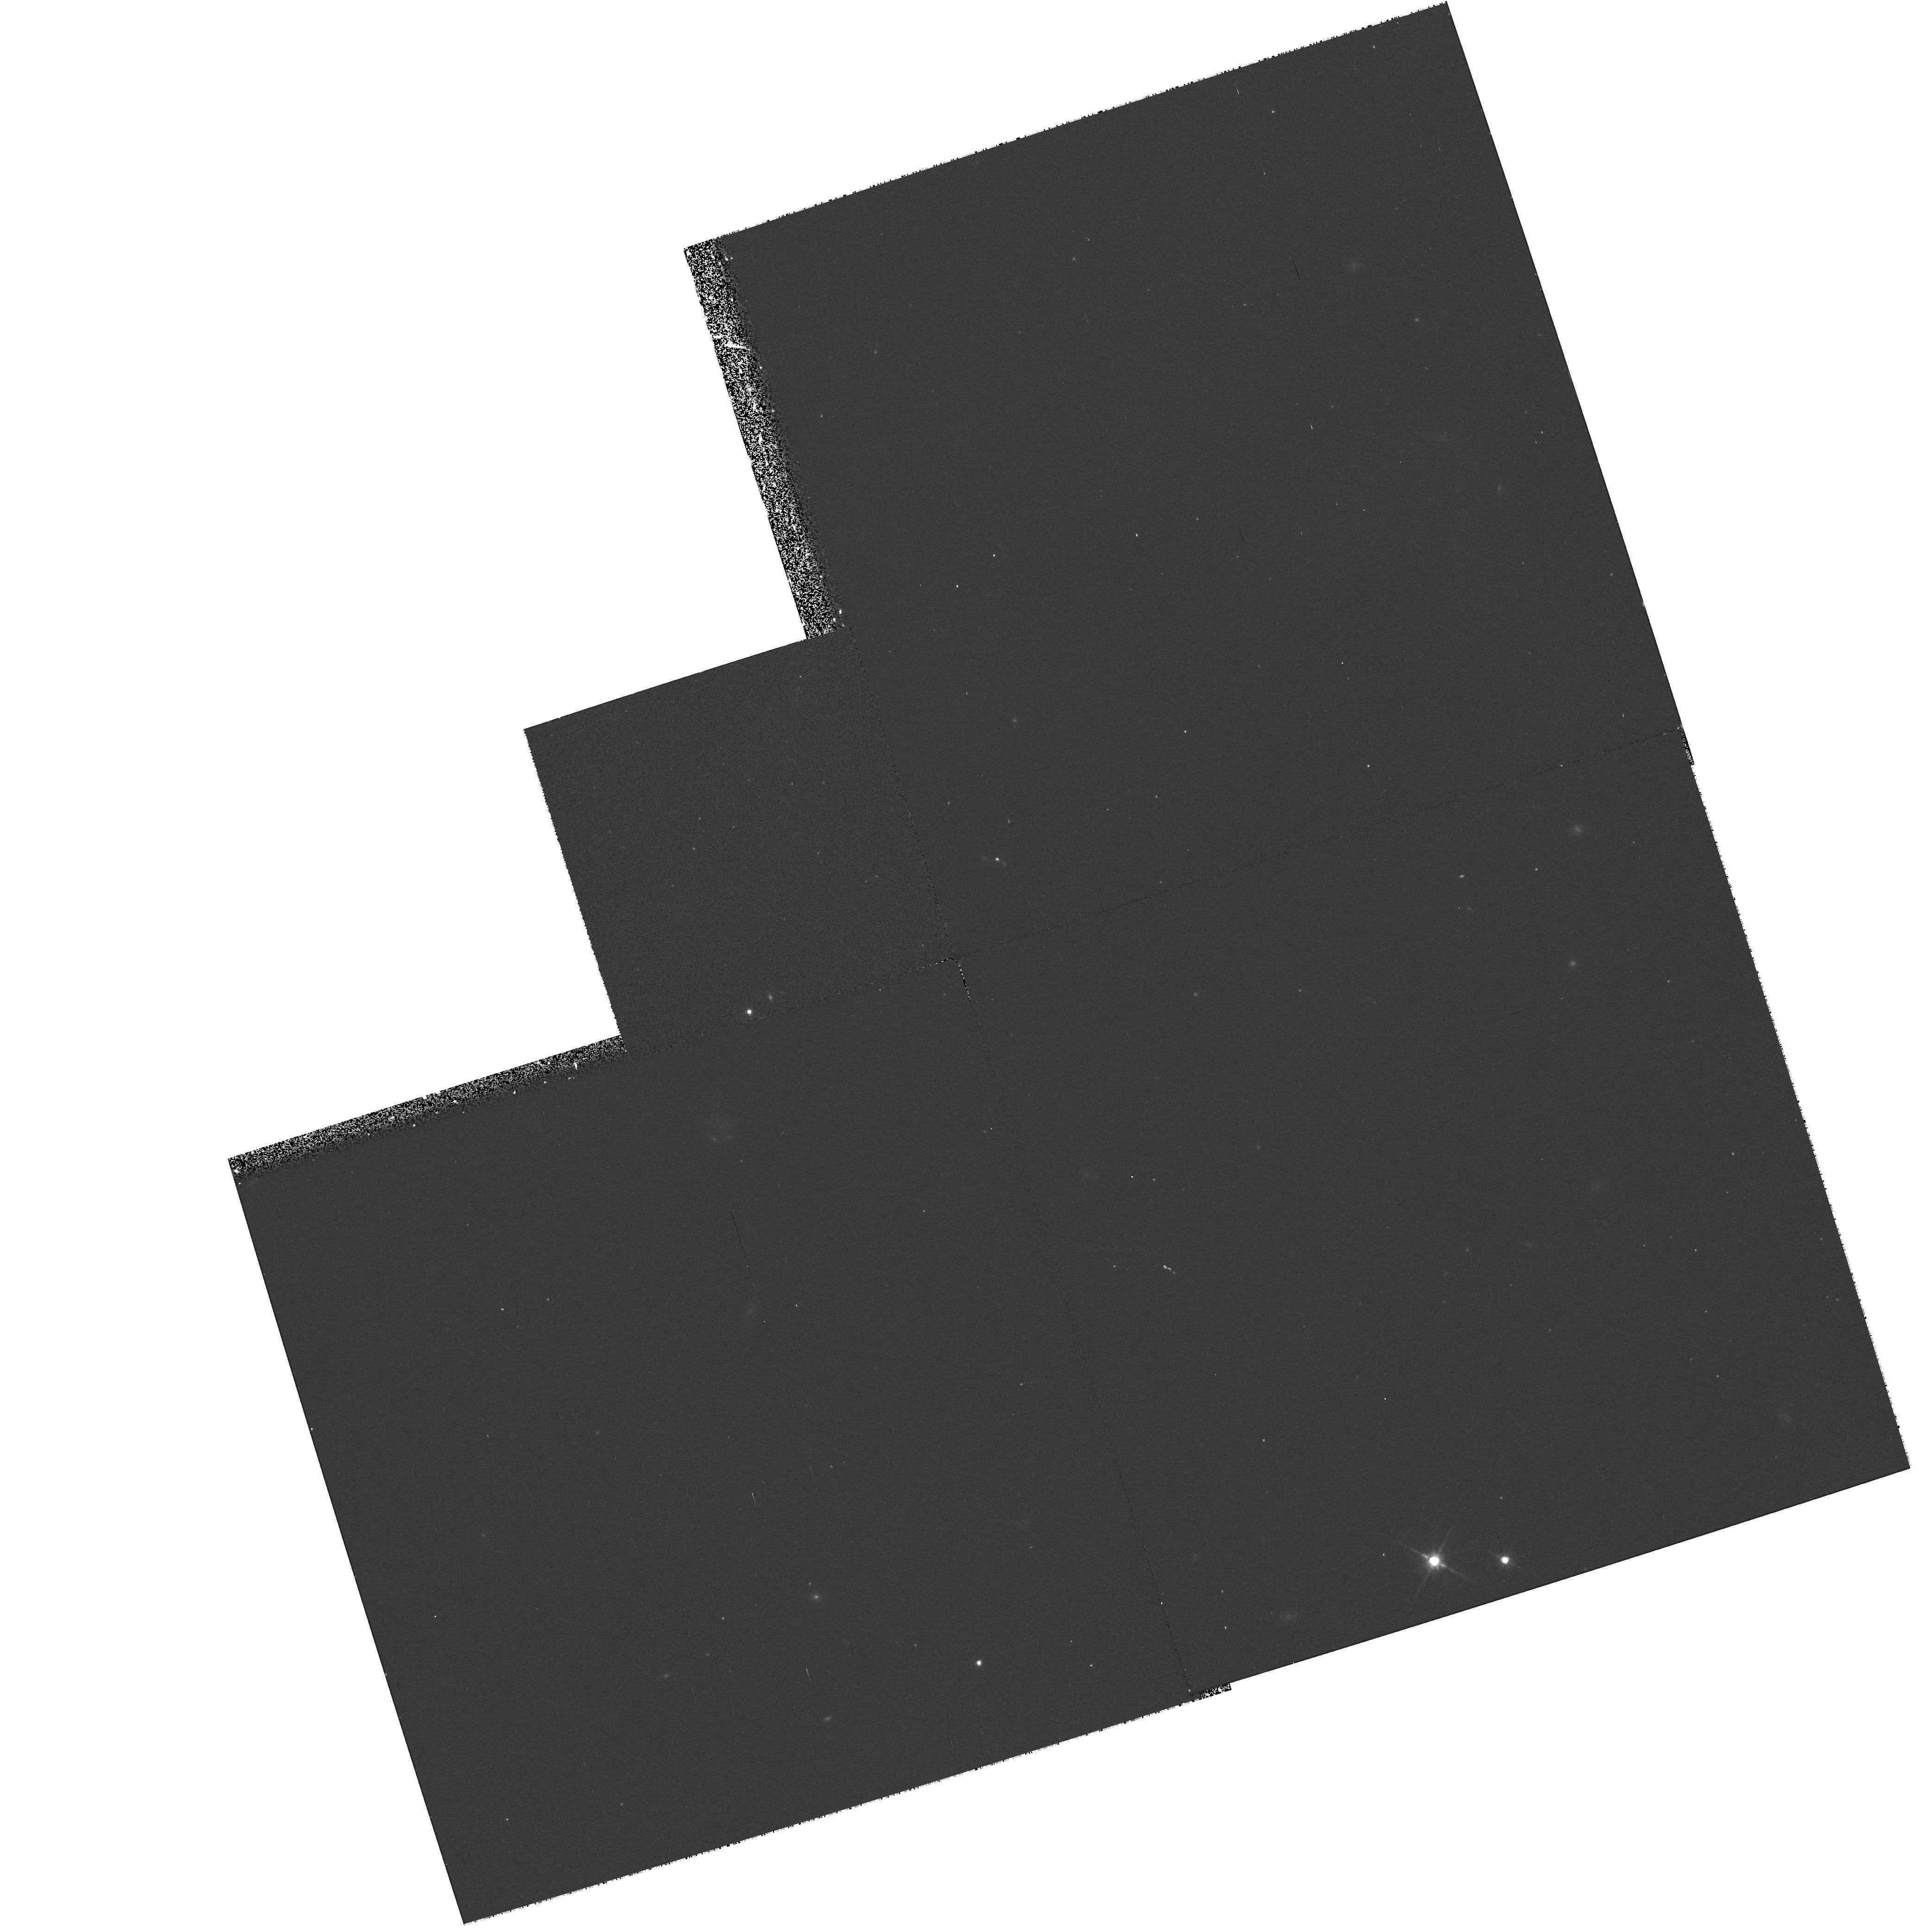
Target: NEB-011548+164137
Instrument: WFPC2/PC
Filter: F814W
Exposure: 17 min
Observation ID: hst_7384_32_wfpc2_pc_f814w_u42u32

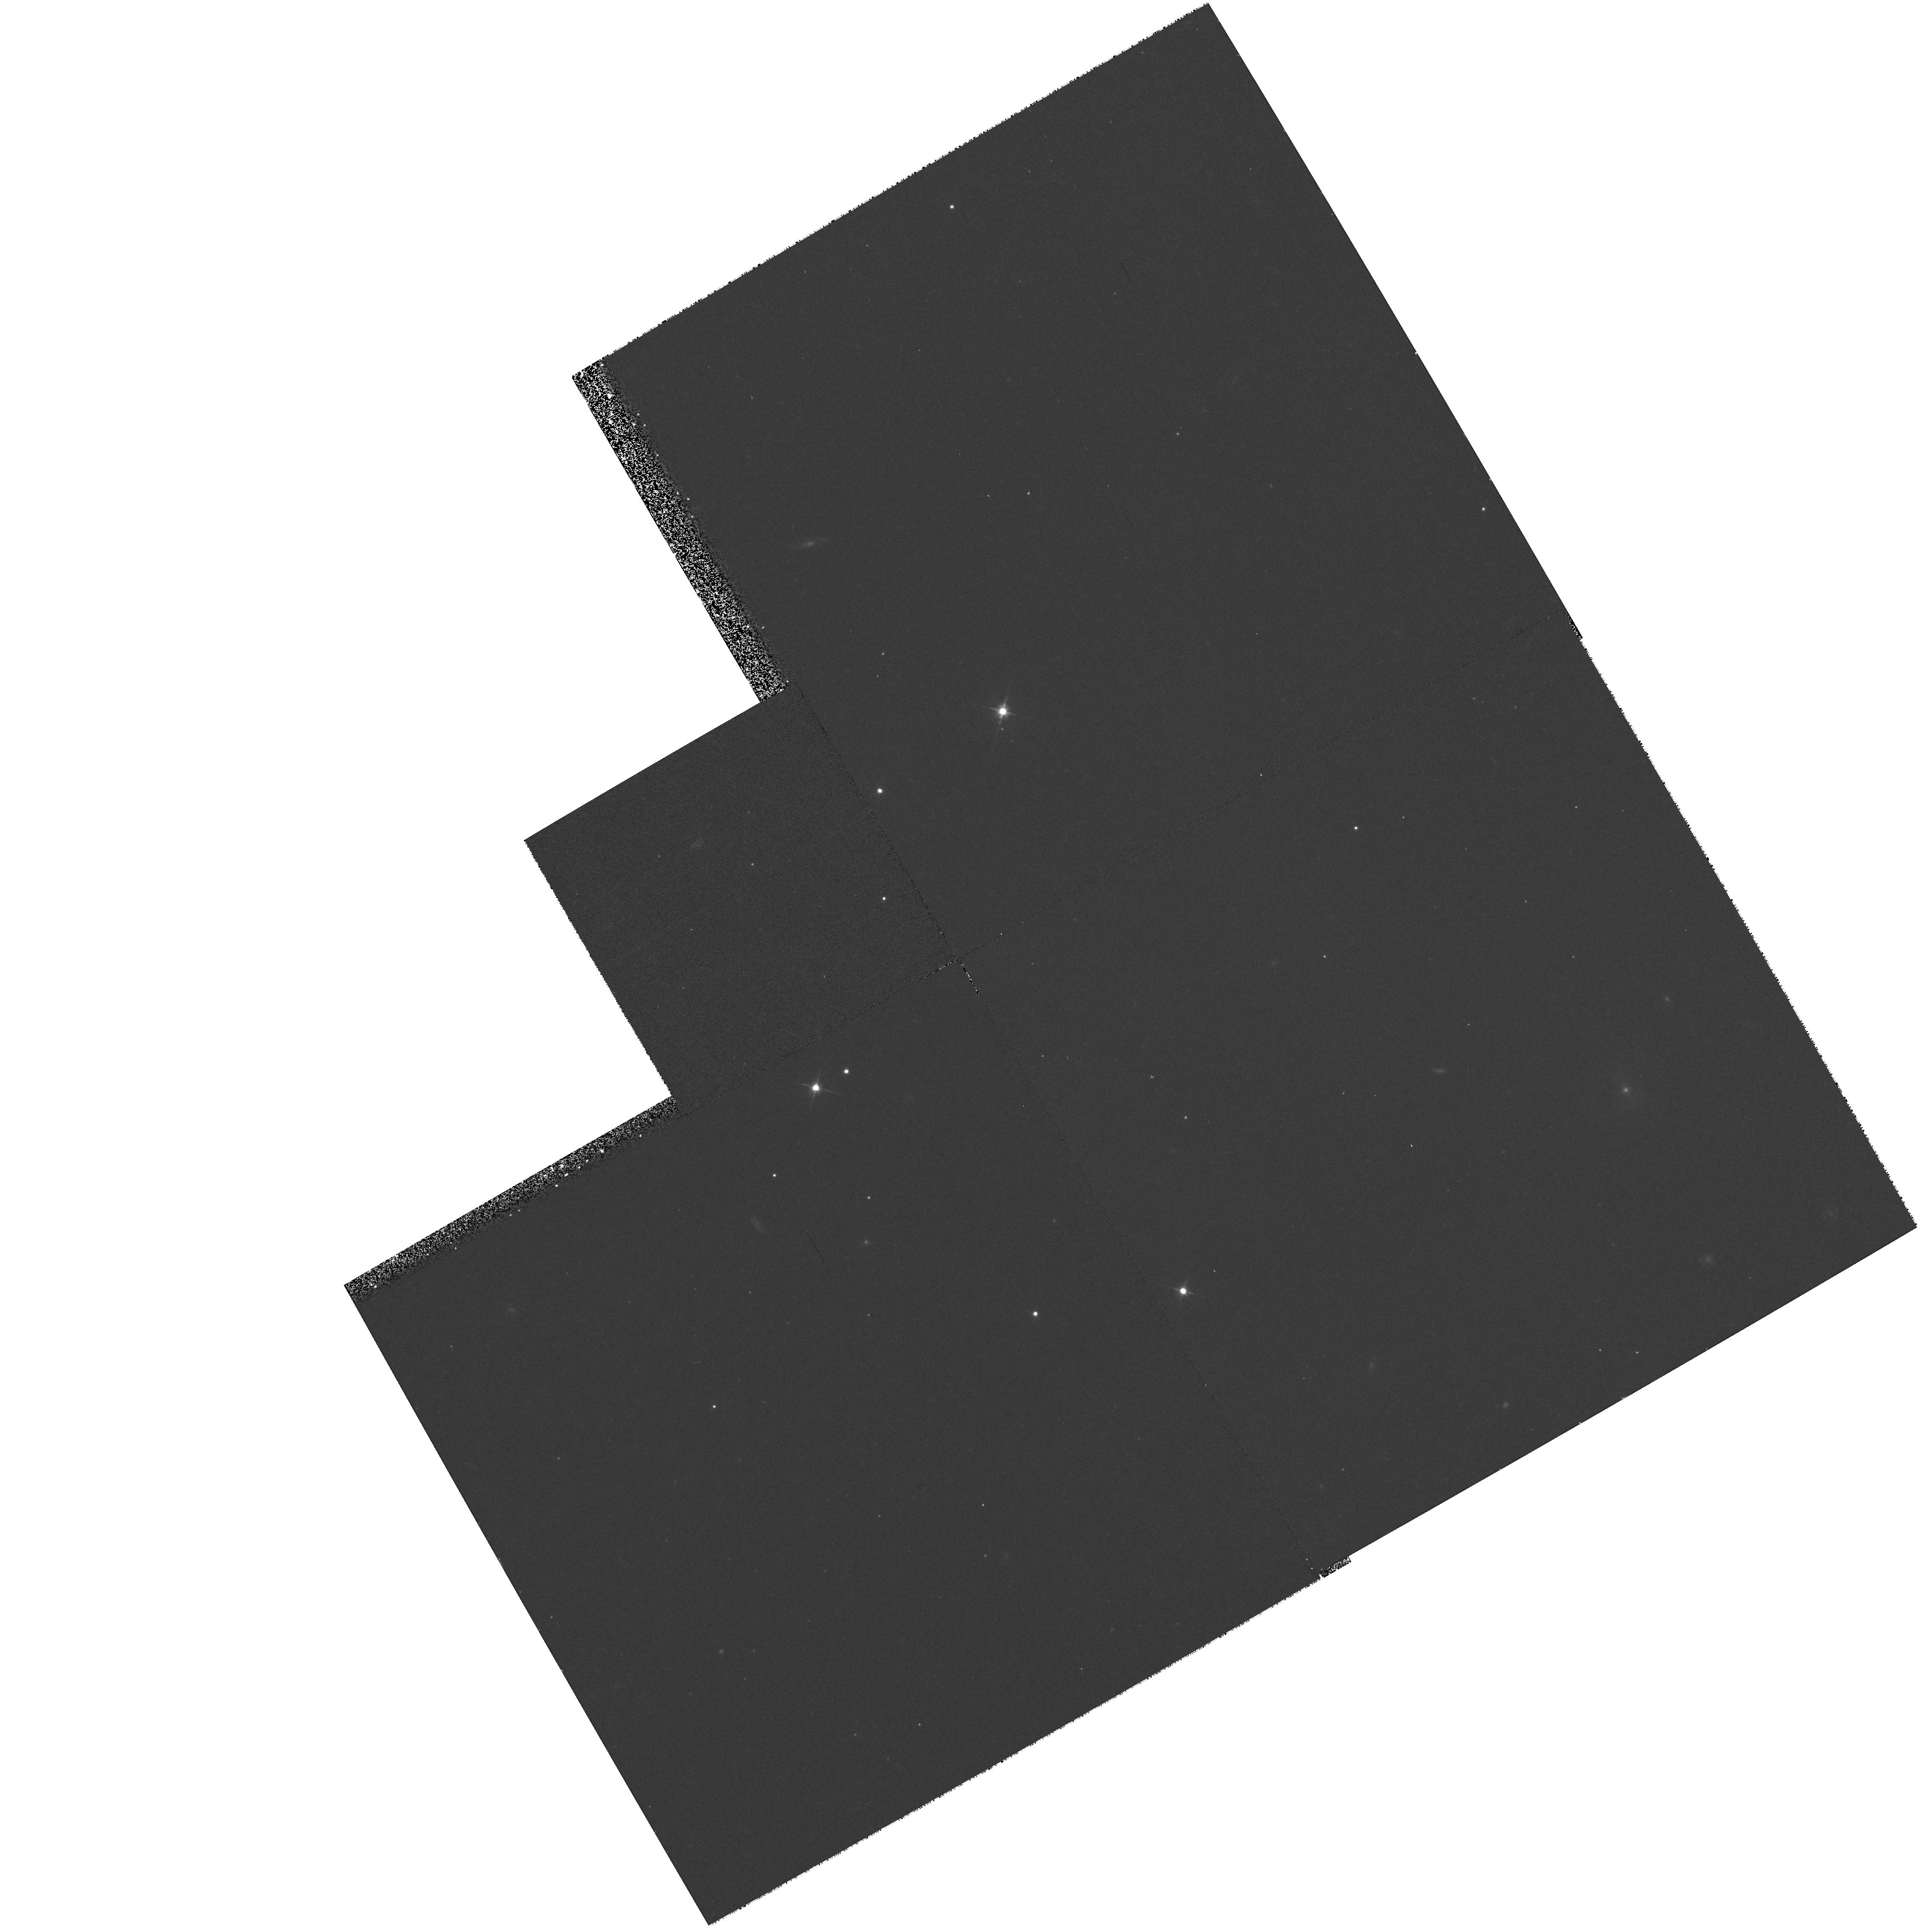
Target: NEB-220617-032910
Instrument: WFPC2/PC
Filter: F606W
Exposure: 17 min
Observation ID: hst_7384_27_wfpc2_pc_f606w_u42u27

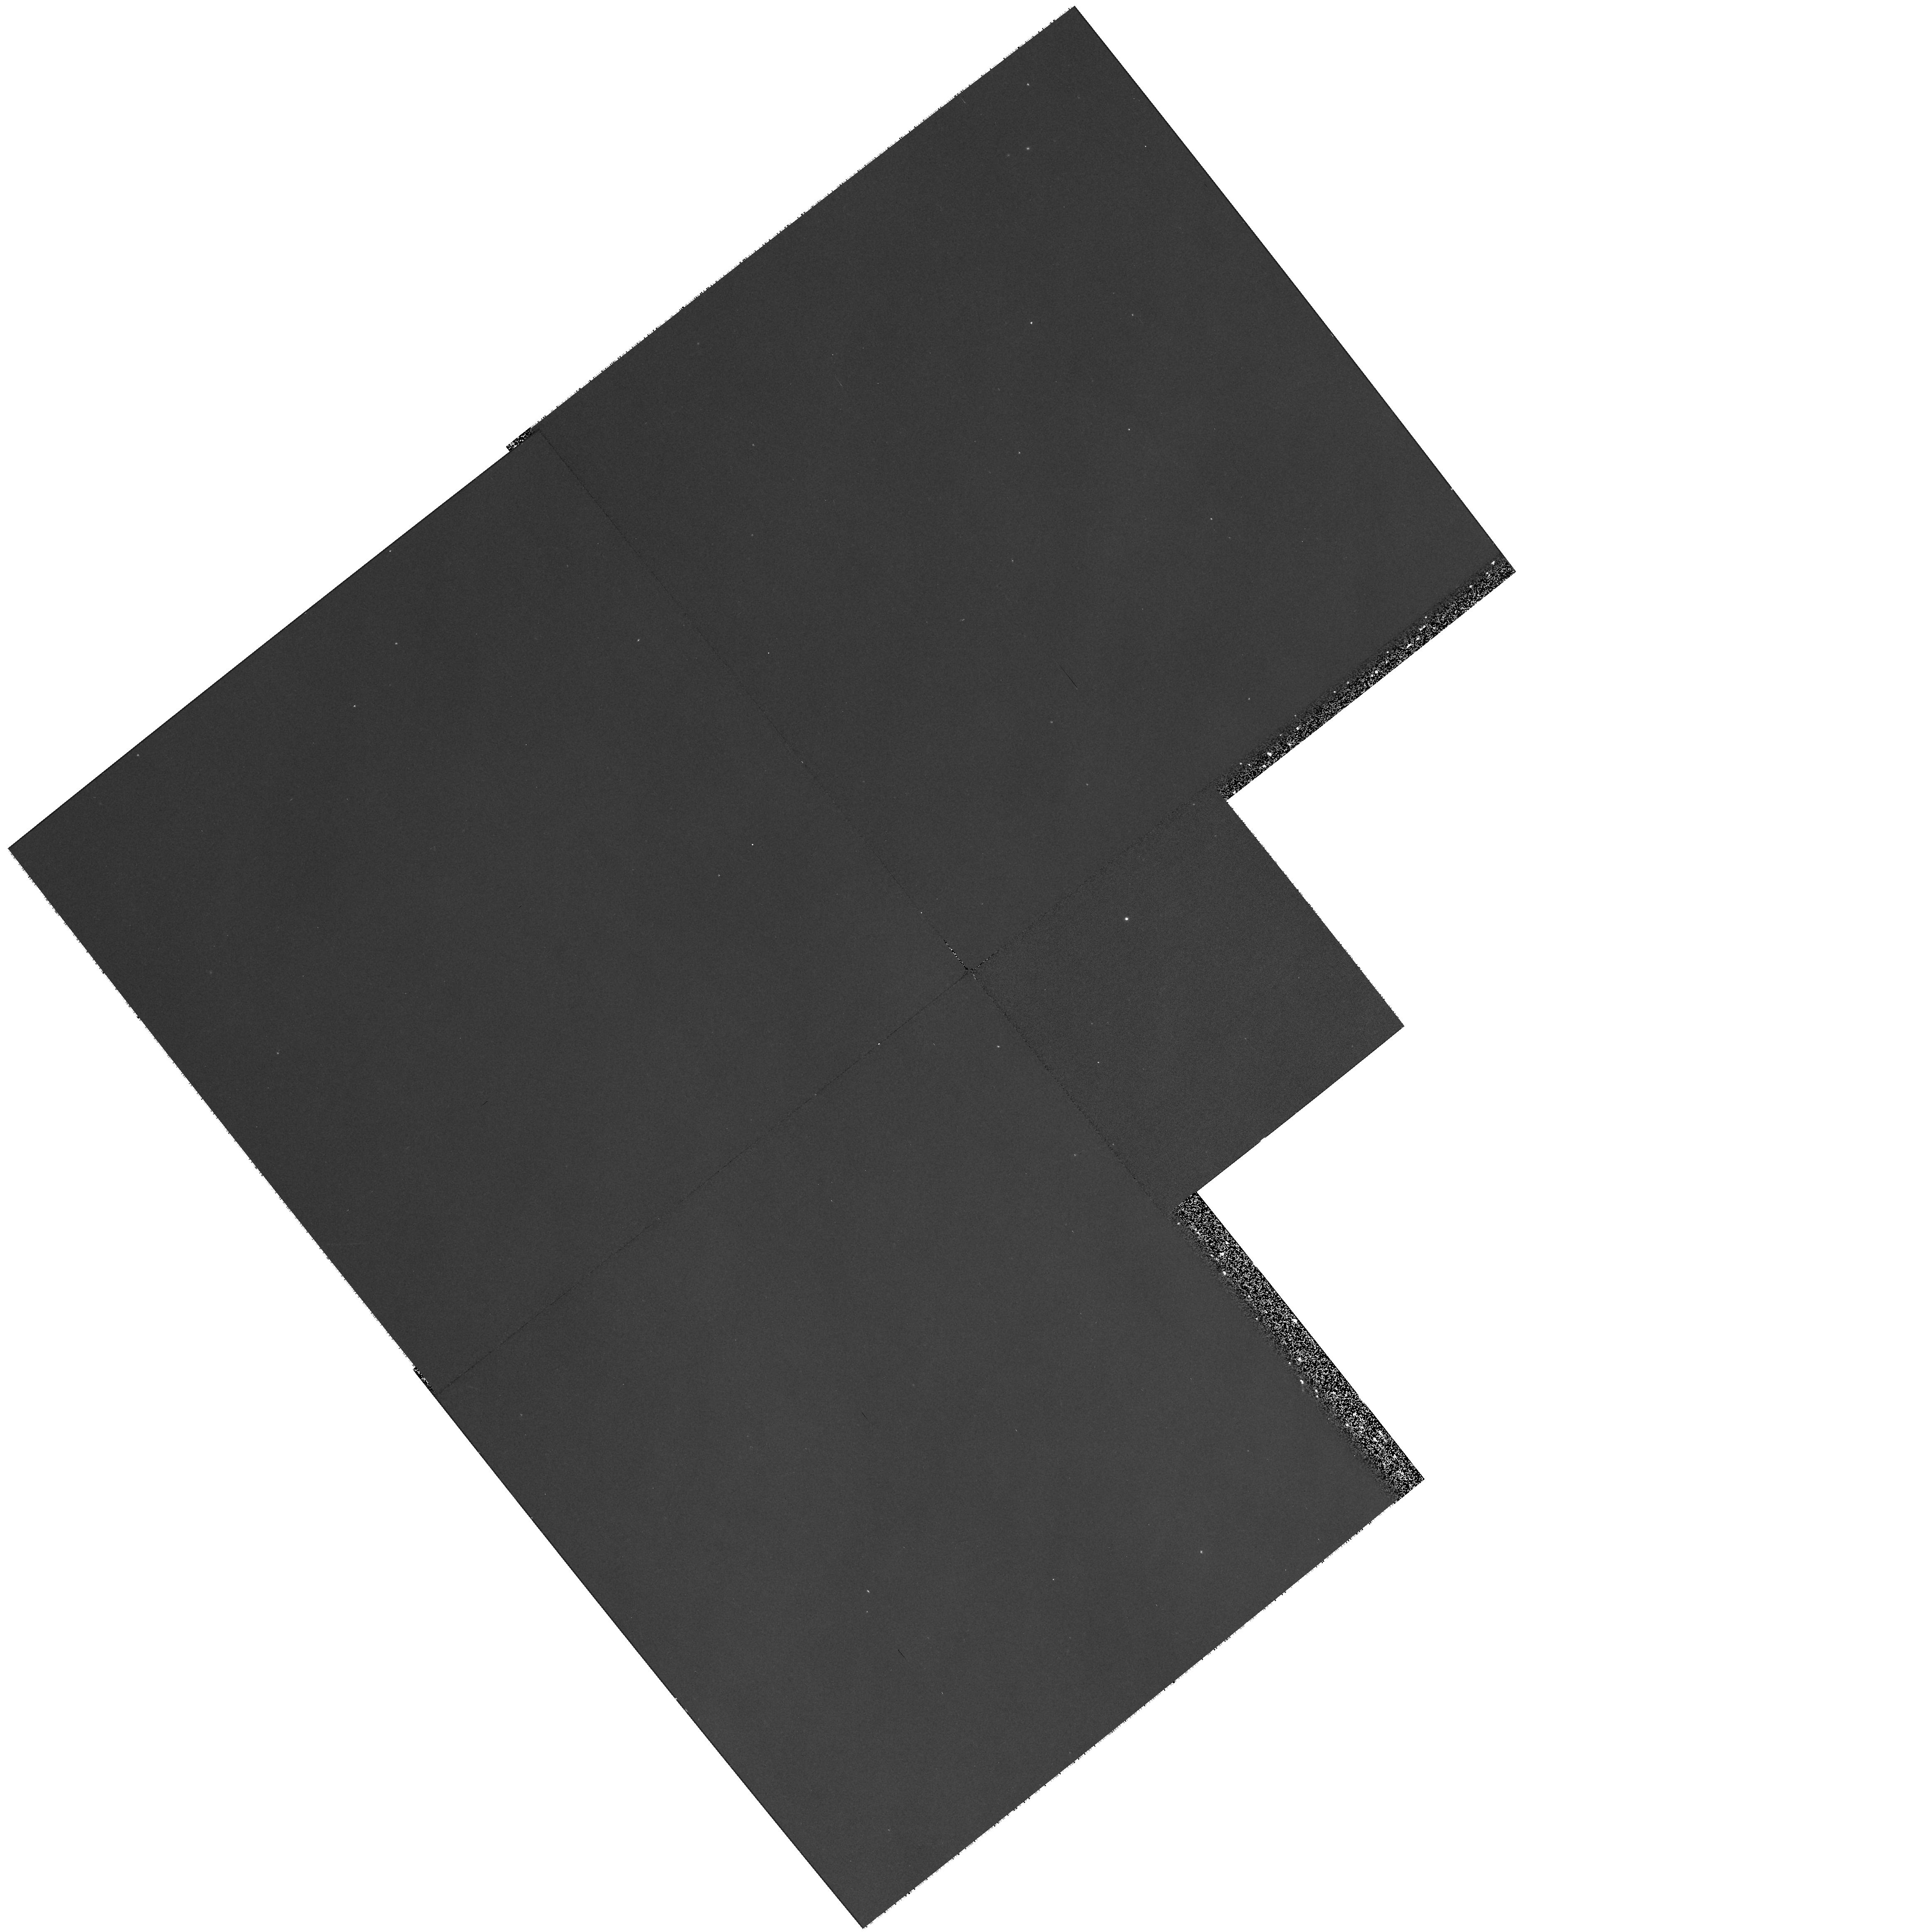
Target: NEB-162539-242708
Instrument: WFPC2/PC
Filter: F606W
Exposure: 17 min
Observation ID: hst_7384_70_wfpc2_pc_f606w_u42u70

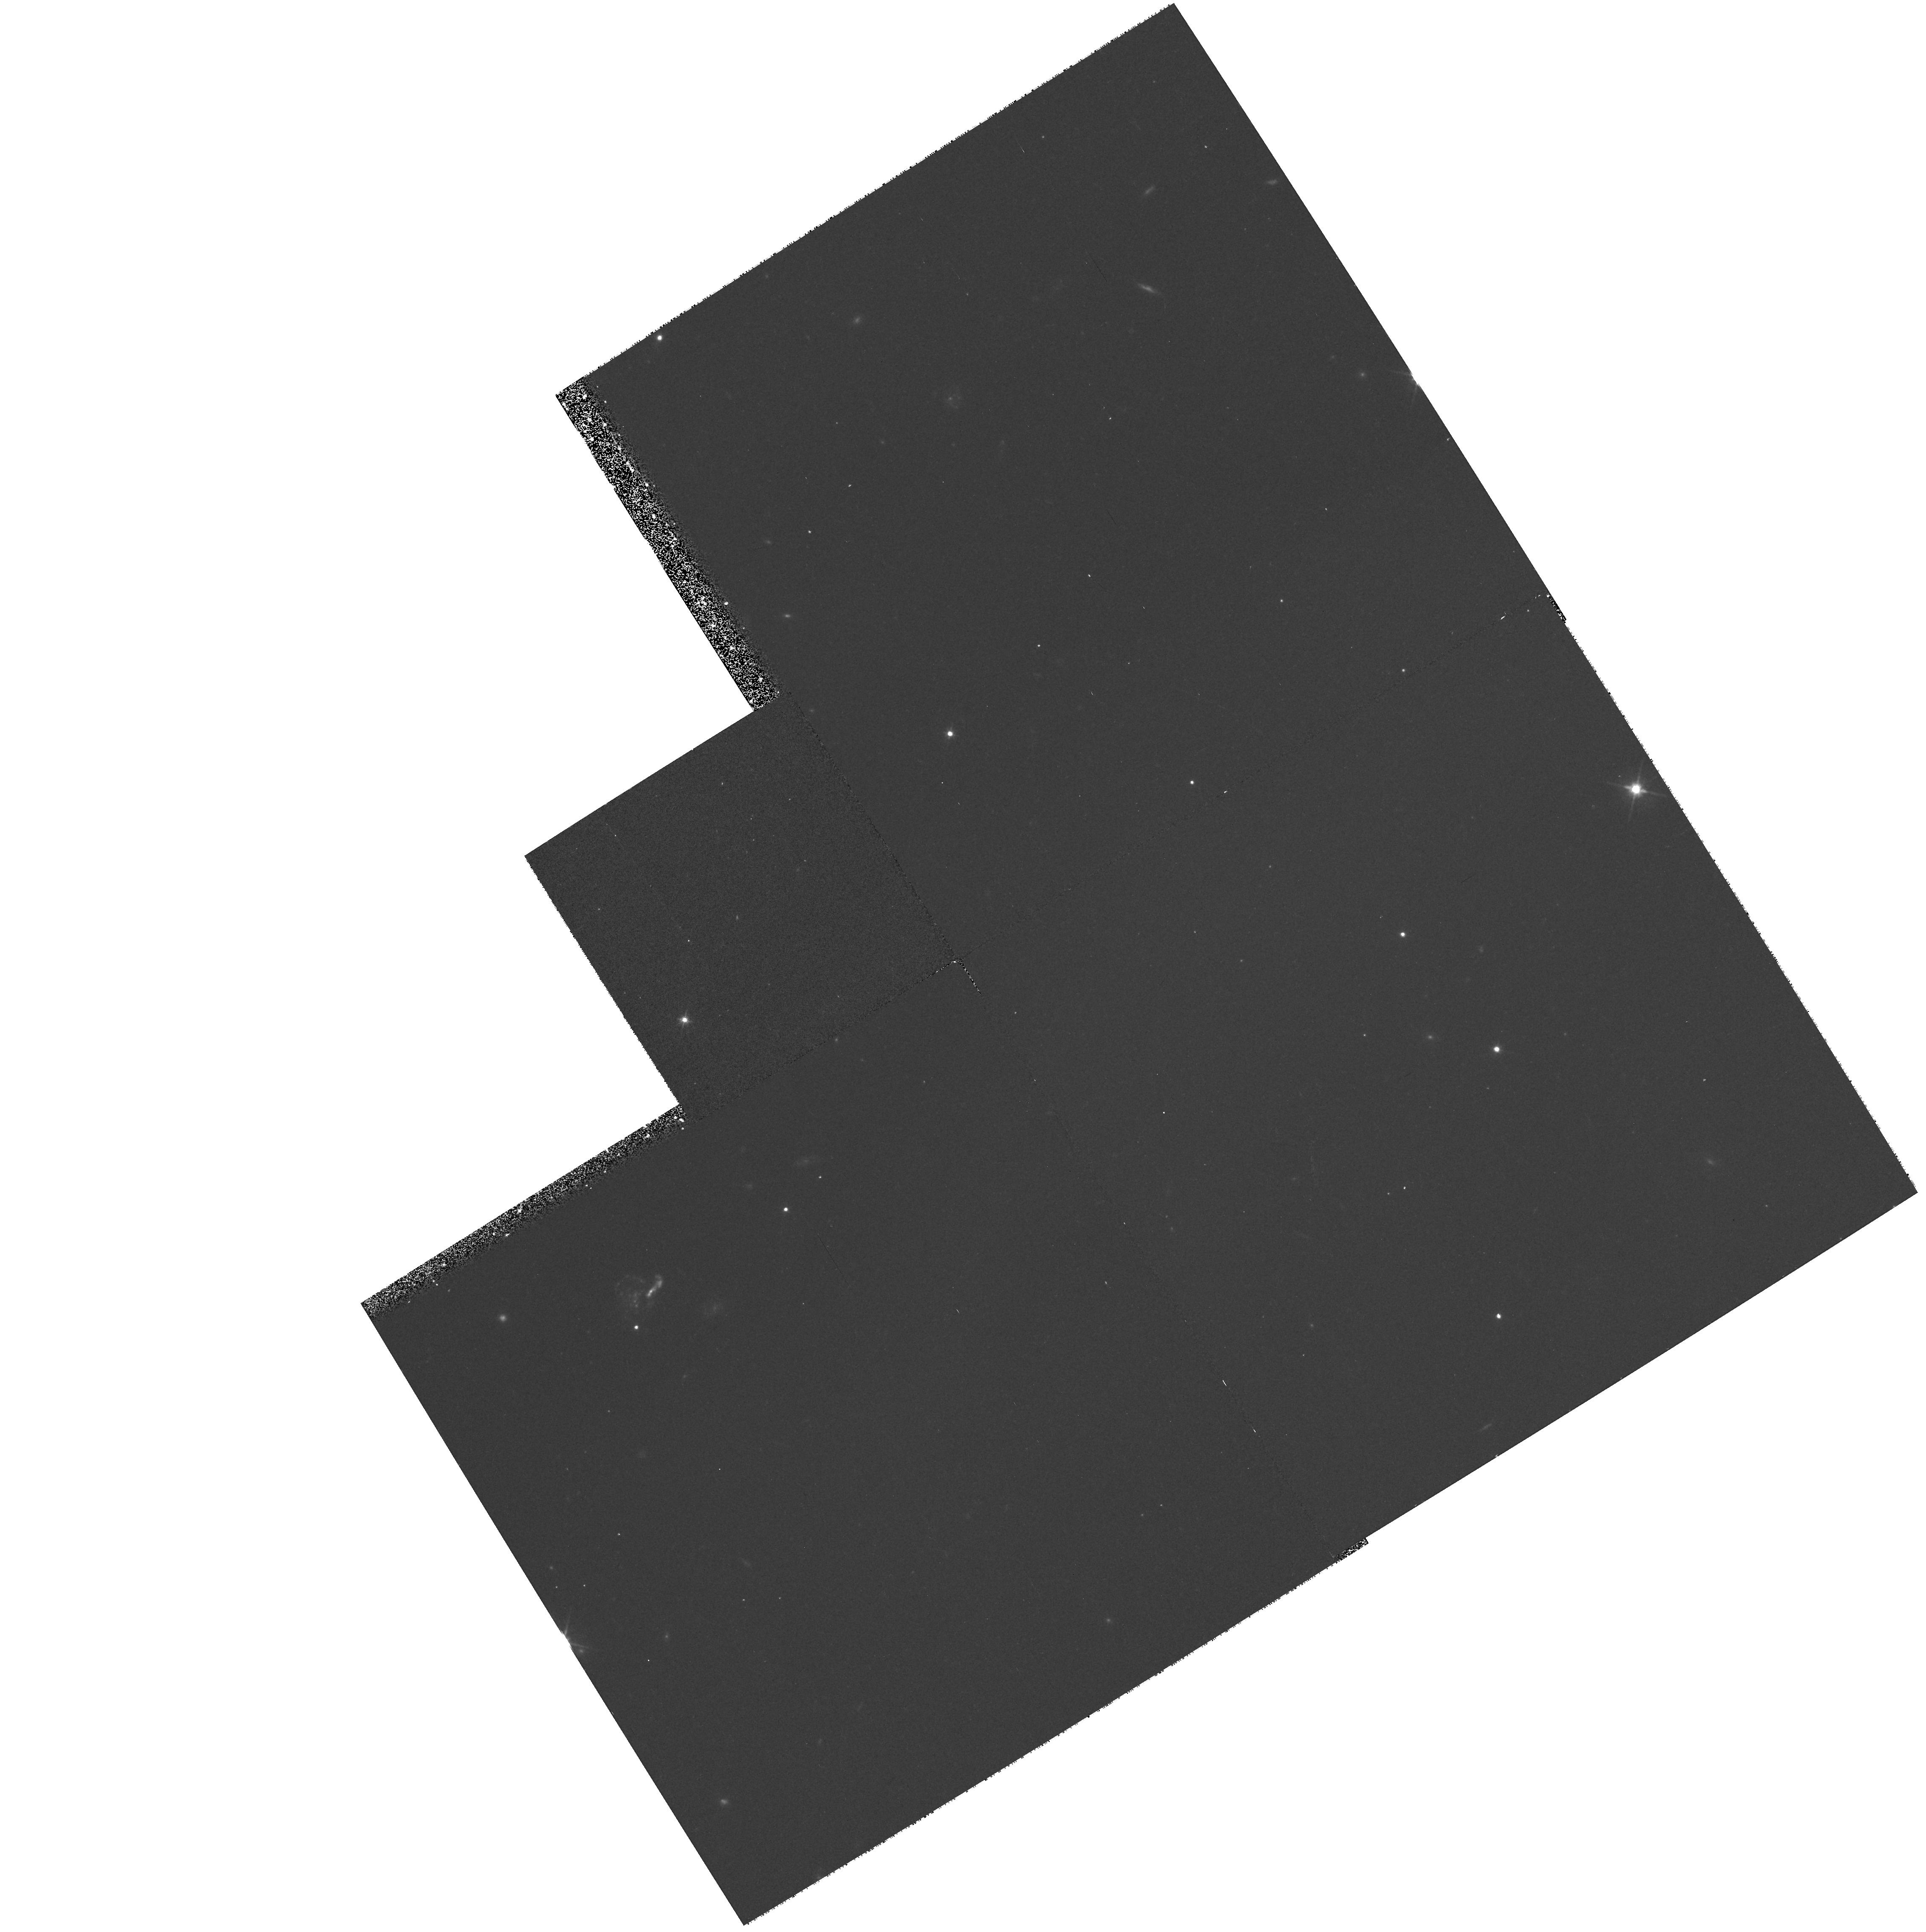
Target: NEB-044816-055630
Instrument: WFPC2/PC
Filter: F606W
Exposure: 17 min
Observation ID: hst_7384_44_wfpc2_pc_f606w_u42u44

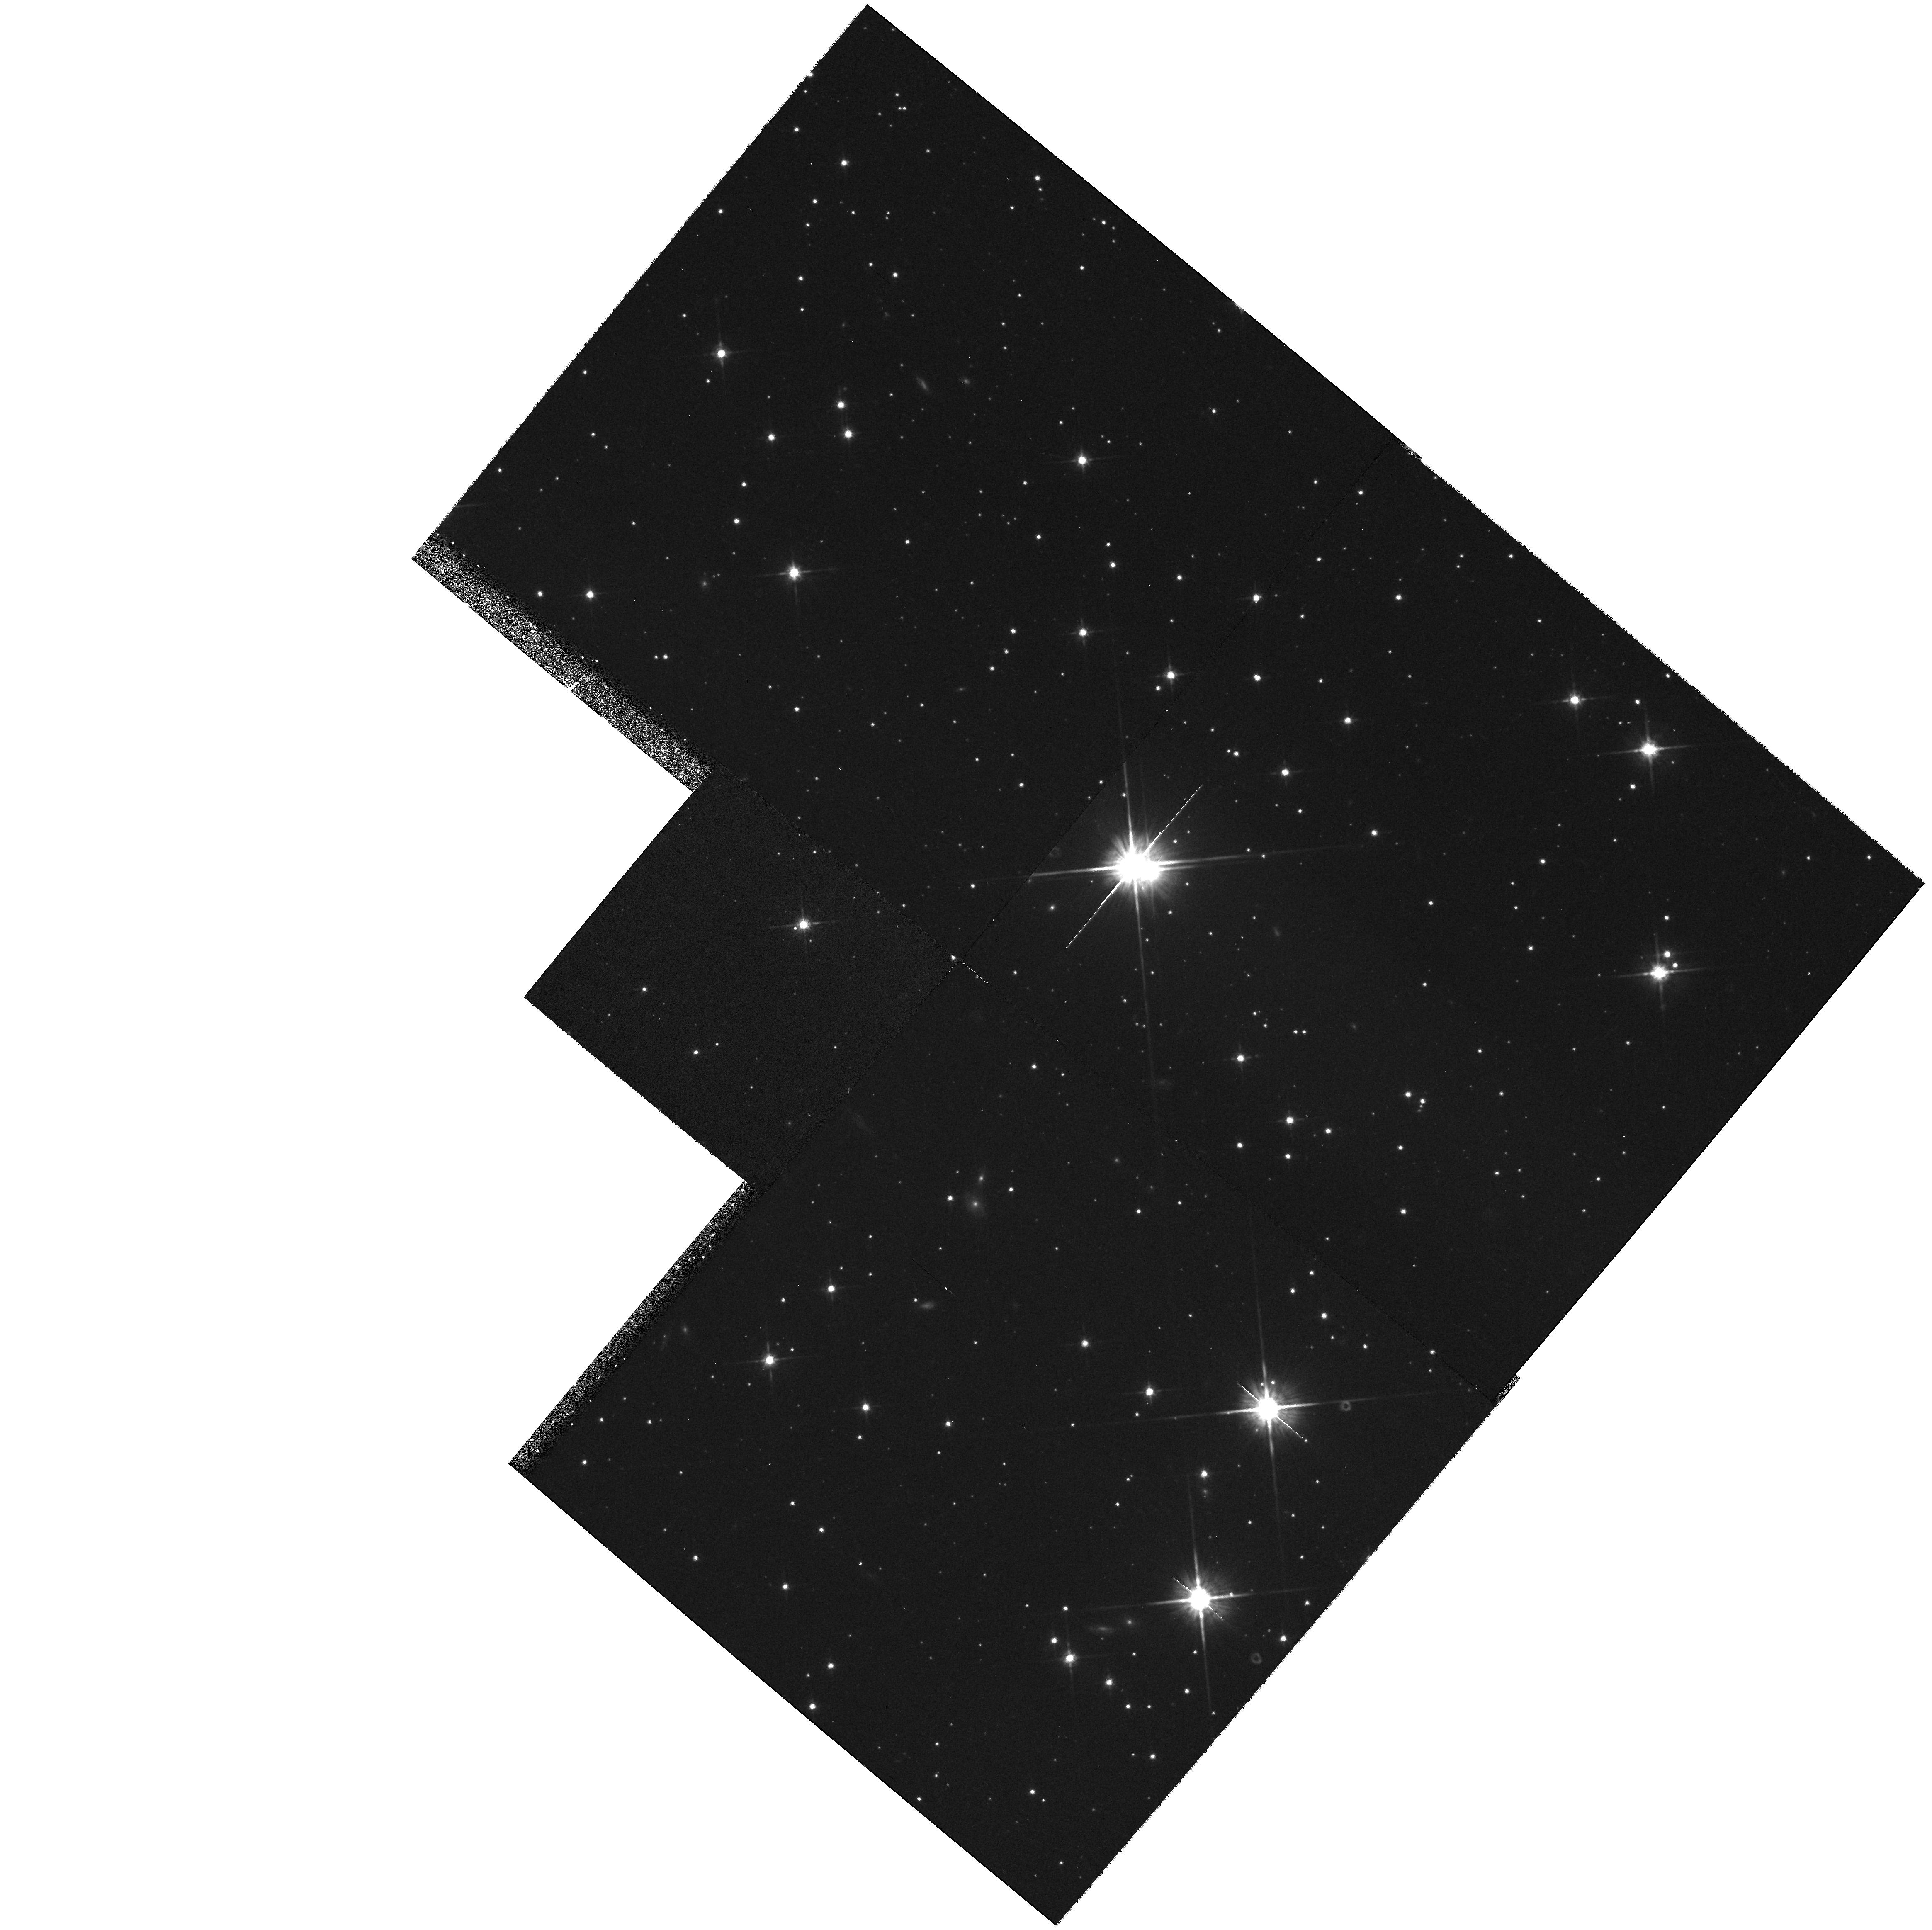
Target: NEB-185603-371243
Instrument: WFPC2/PC
Filter: F814W
Exposure: 17 min
Observation ID: hst_7384_18_wfpc2_pc_f814w_u42u18

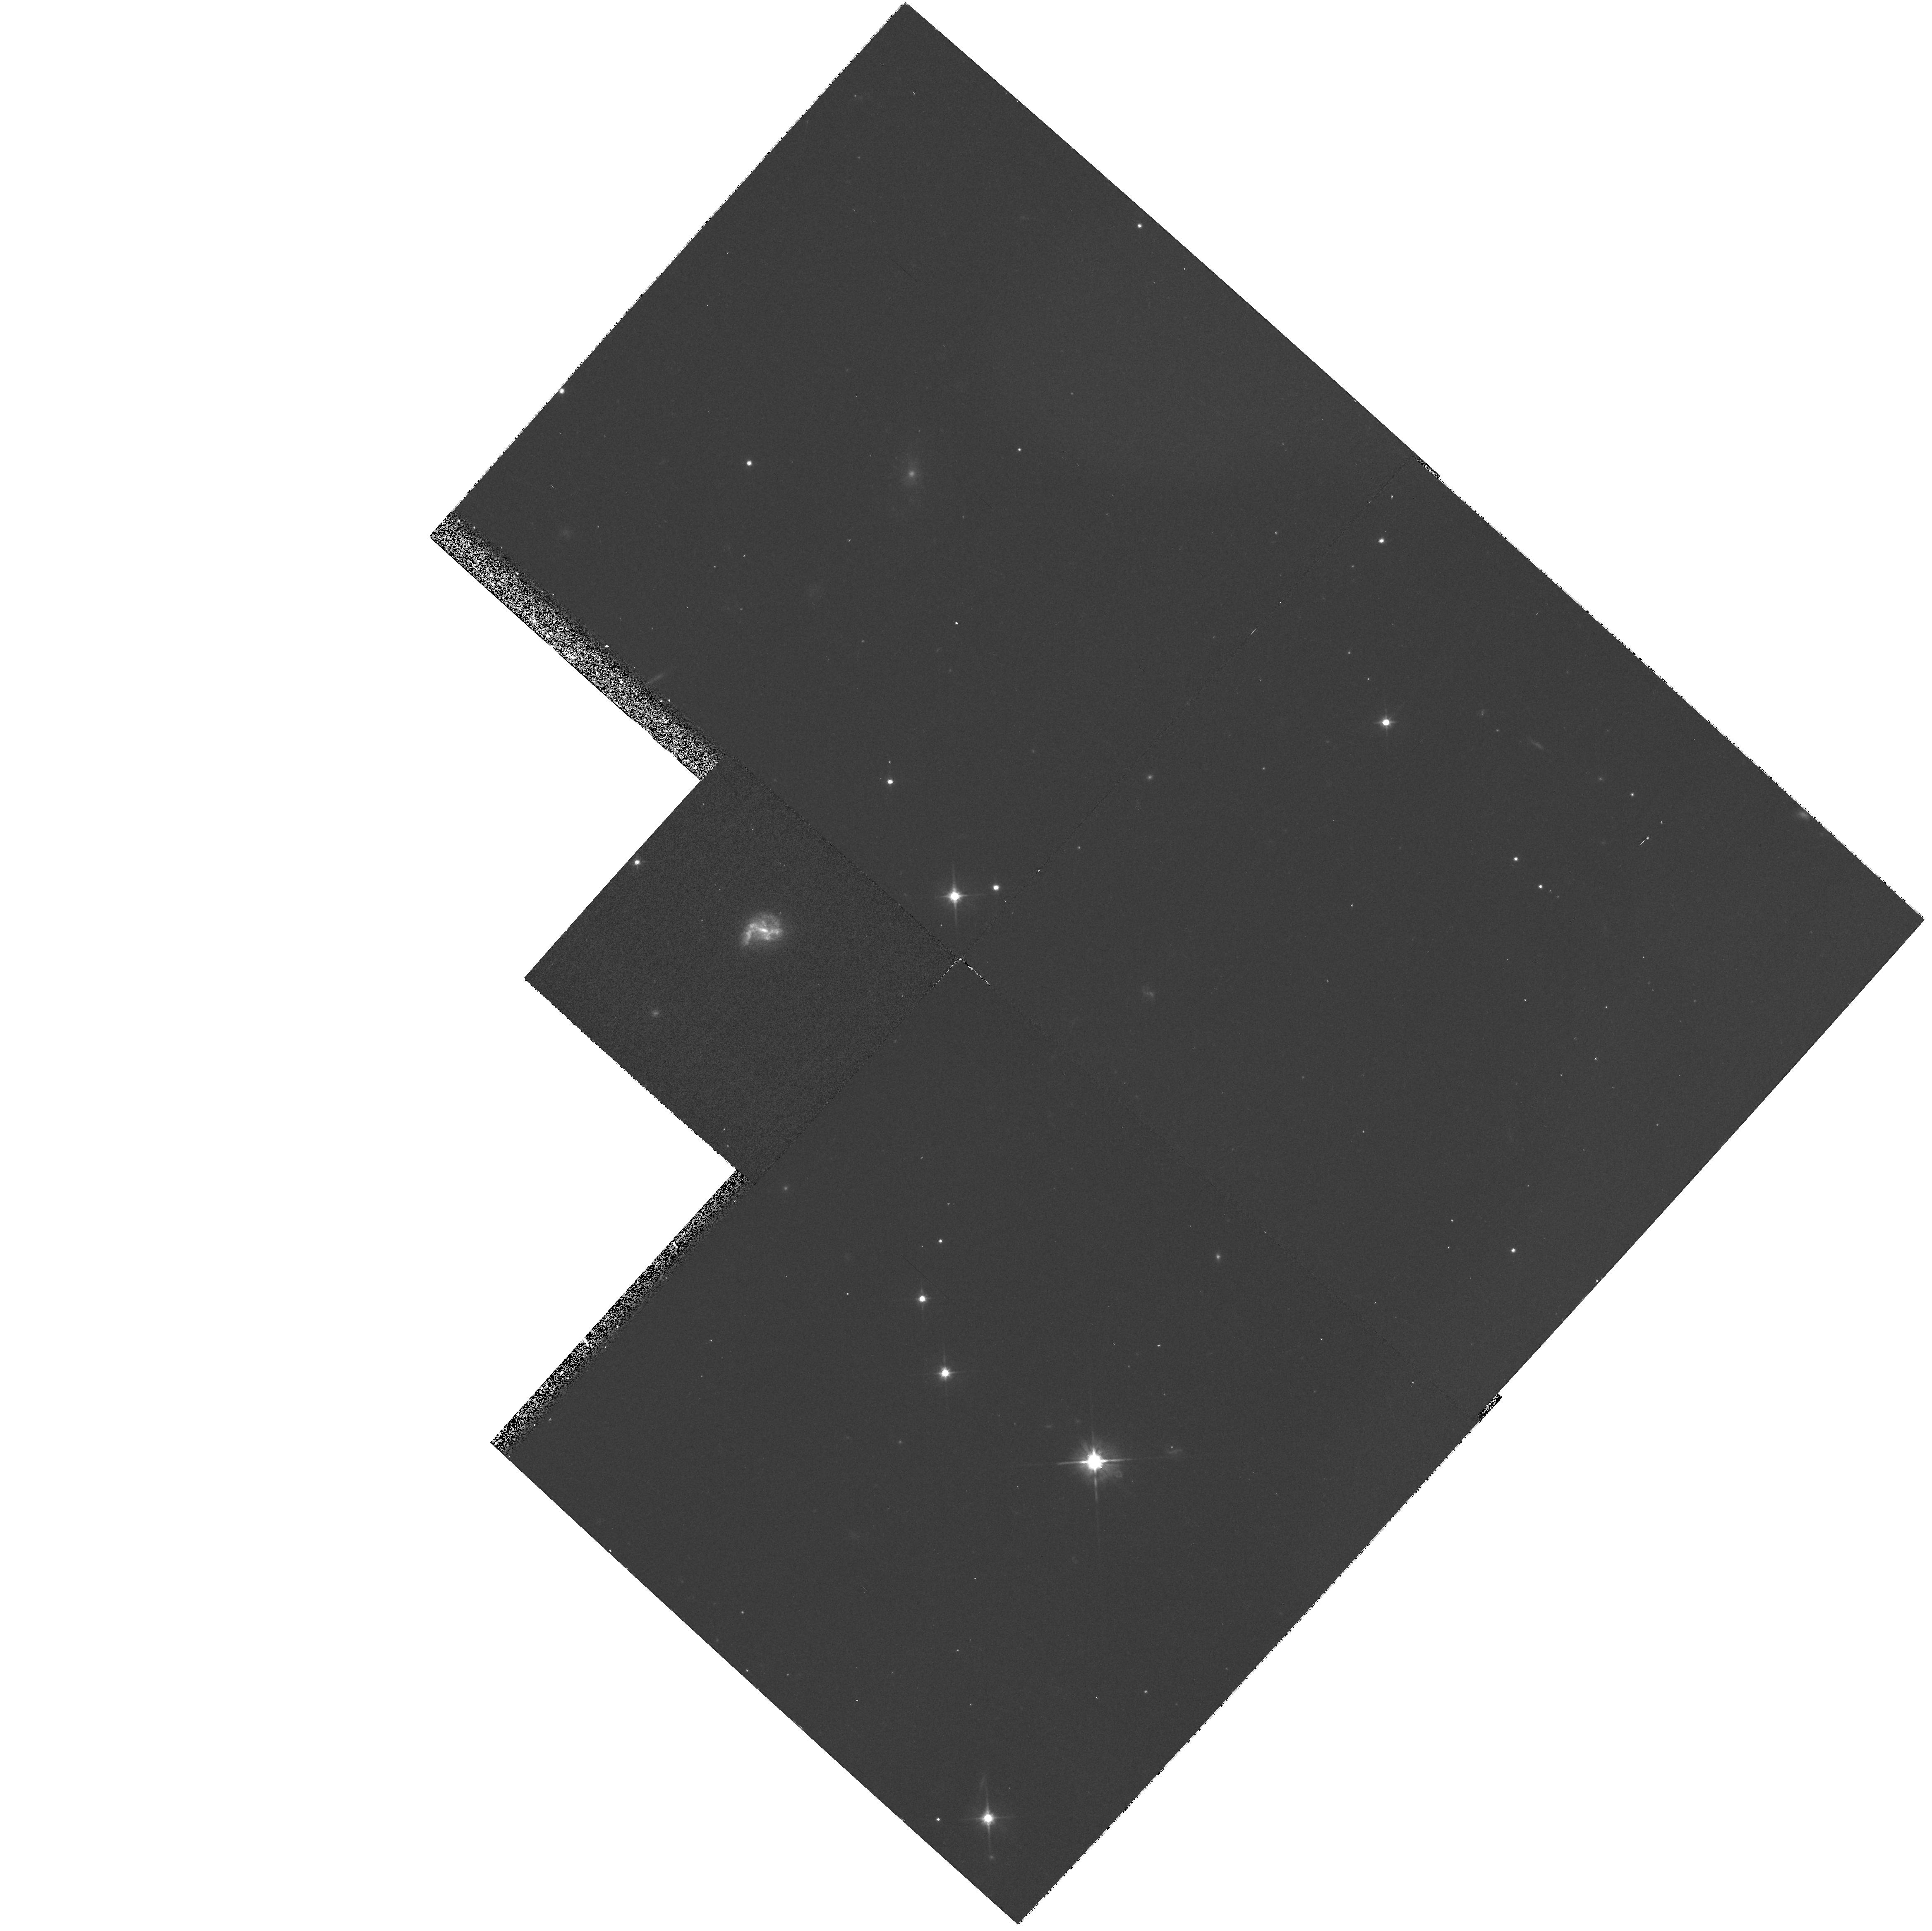
Target: NEB-013921+875057
Instrument: WFPC2/PC
Filter: F606W
Exposure: 17 min
Observation ID: hst_7384_63_wfpc2_pc_f606w_u42u63

Probing the Fine-Scale Structure and Colors of Interstellar ``Cirrus Clouds (PI: Guhathakurta, Puragra)

The ubiquitous nature of Galactic ``cirrus'' clouds make them both: (1) accessible targets for the study of the properties of interstellar dust grains, and (2) sources of confusion in investigations of distant objects (e.g.\ galaxies, clusters of galaxies) at low surface brightness levels. Since its discovery by IRAS over a decade ago, the cirrus has mostly been studied in the far-infrared (thermal re-radiation by dust). Recent ground-based optical images of the scattered light from cirrus reveal a wealth of structural detail on scales of 10'' to 10' (roughly 0.005- -0.5 pc). We propose to use the WFPC2 in SNAPSHOT mode to obtain F606W (V) and F814W (I) surface photometry of selected regions of bright cirrus complexes. This will enable the first-ever analysis of the cirrus fine structure on scales down to 0sec point3 (a factor of 30 smaller than existing data), a marked increase in the dynamic range of its measured spatial power spectrum. This is crucial for understanding the effect of cirrus on deep extragalactic optical imaging. Ground-based measurements indicate that the mean optical colors of the cirrus are much redder than expected for scattering of ambient starlight, and that there is substantial color variation with position within clouds. The red emission is likely caused by luminescence in very small hydrogenated carbon grains. Our WFPC2 data will provide V-I color maps of unprecedented detail, allowing us to probe the spatial variations in the abundances of various grain species.